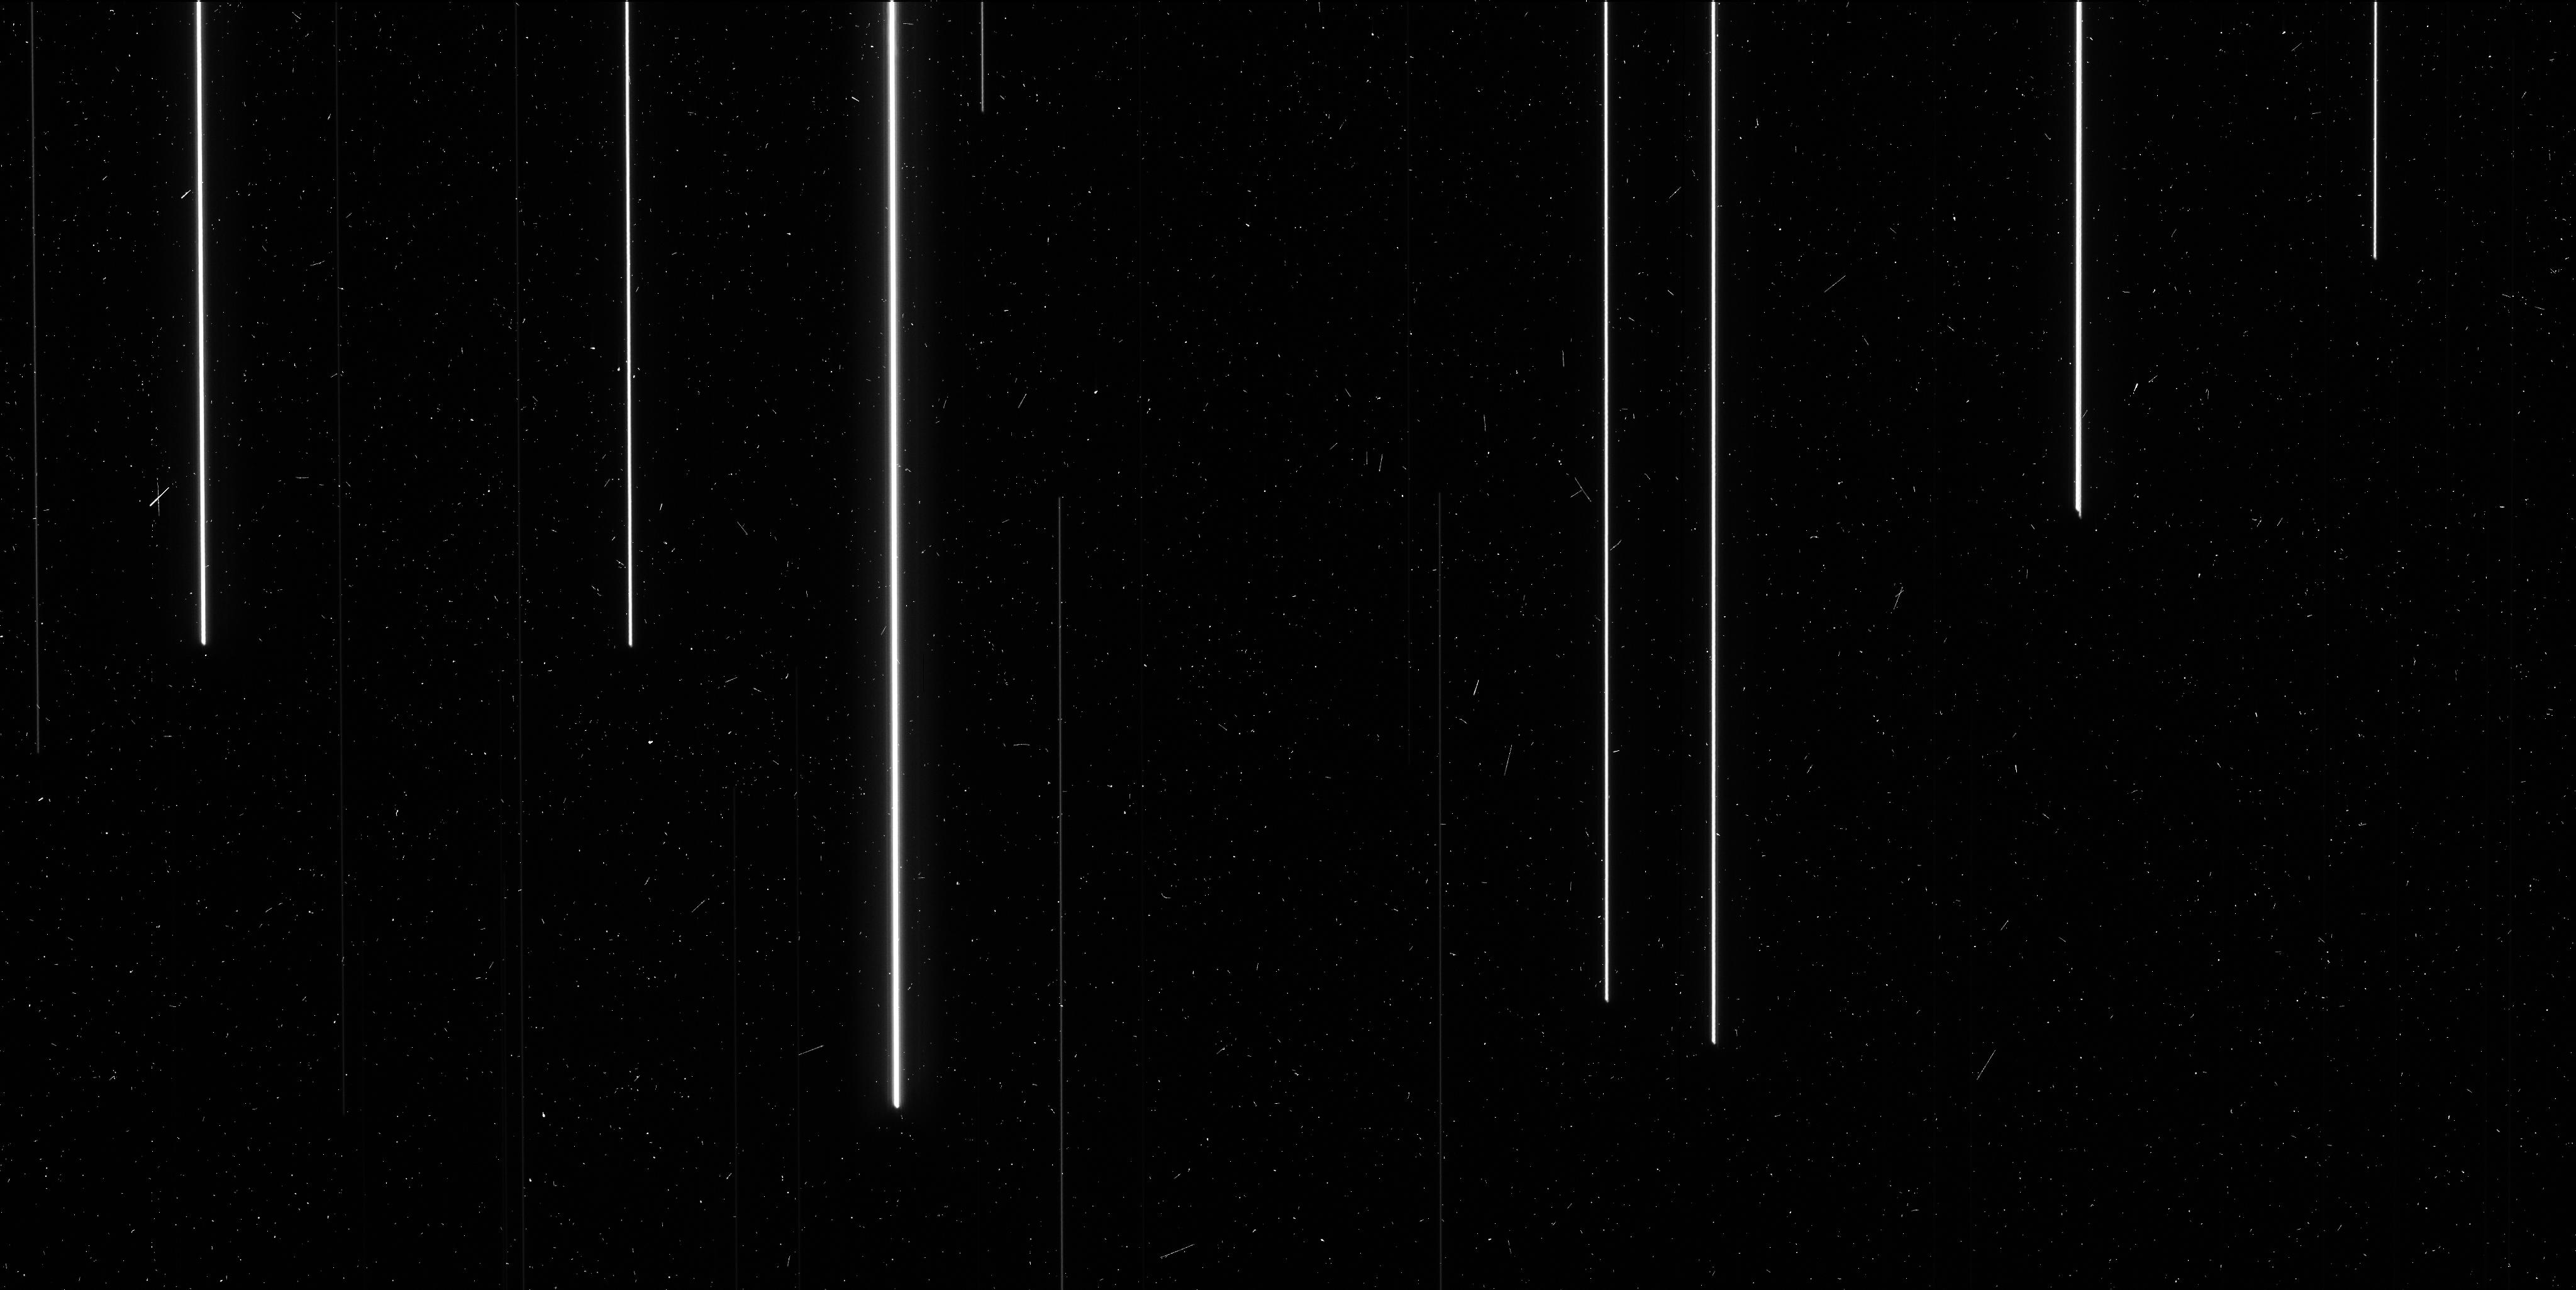
Target: M-48. Instrument: WFC3/UVIS. Filter: F621M. Exposure: 6 min. Observation ID: icmp01guq

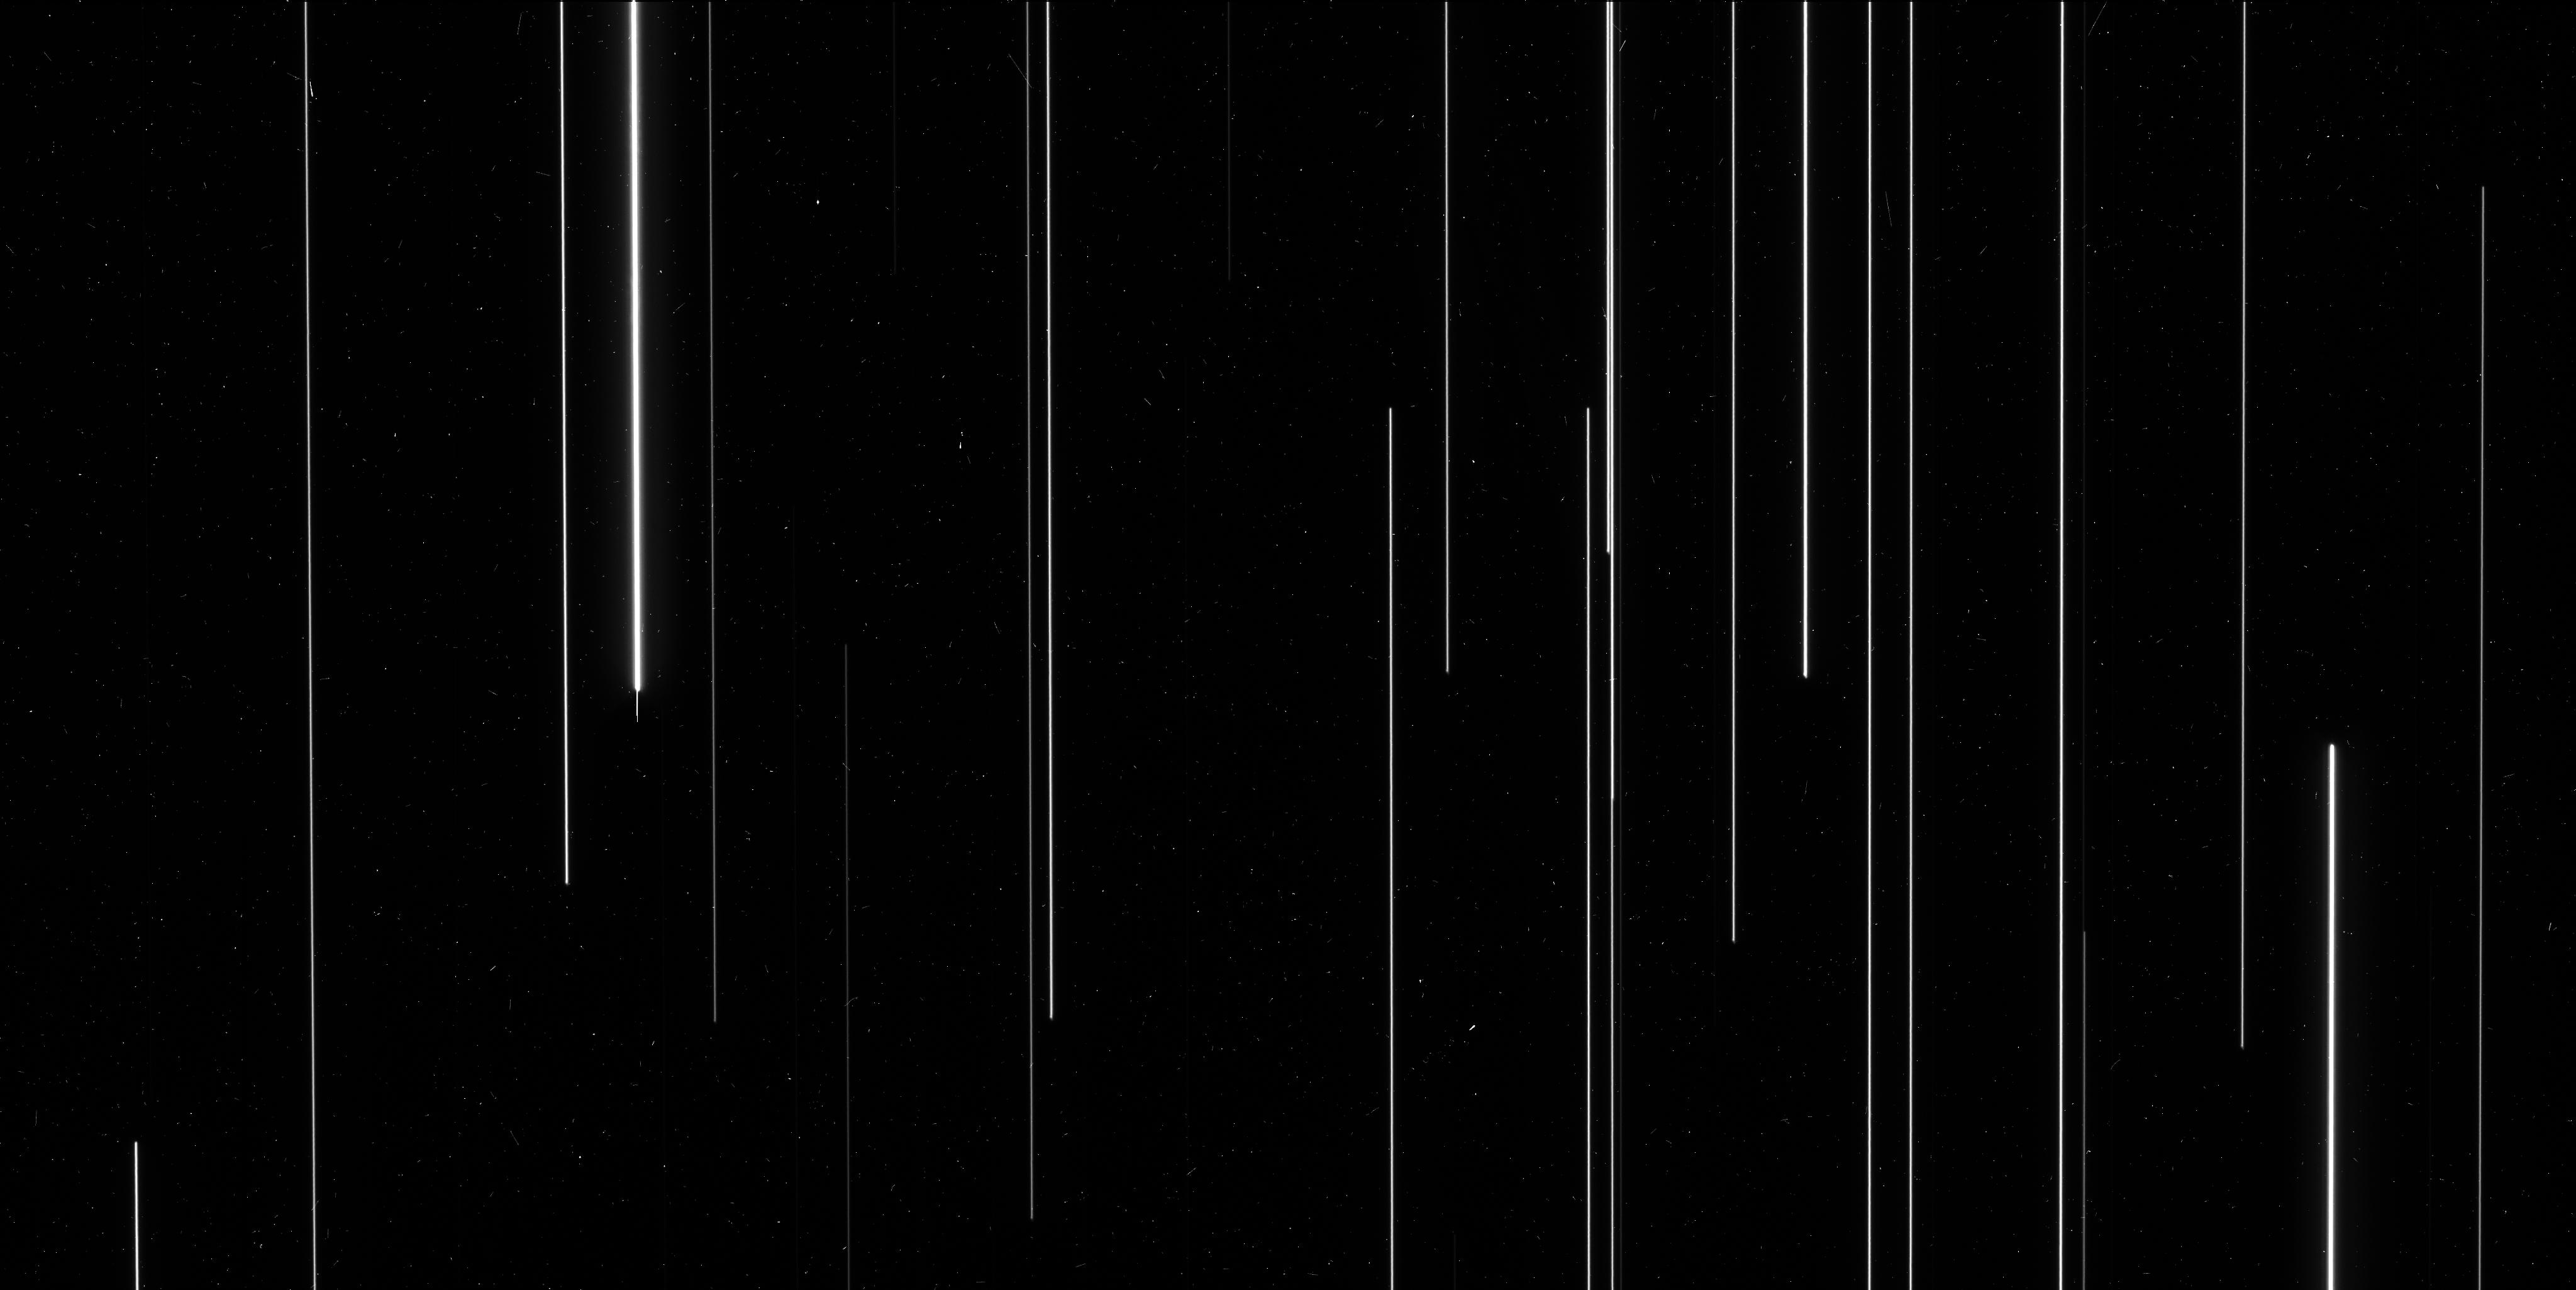
Target: M-67. Instrument: WFC3/UVIS. Filter: F606W. Exposure: 6 min. Observation ID: icmp07maq

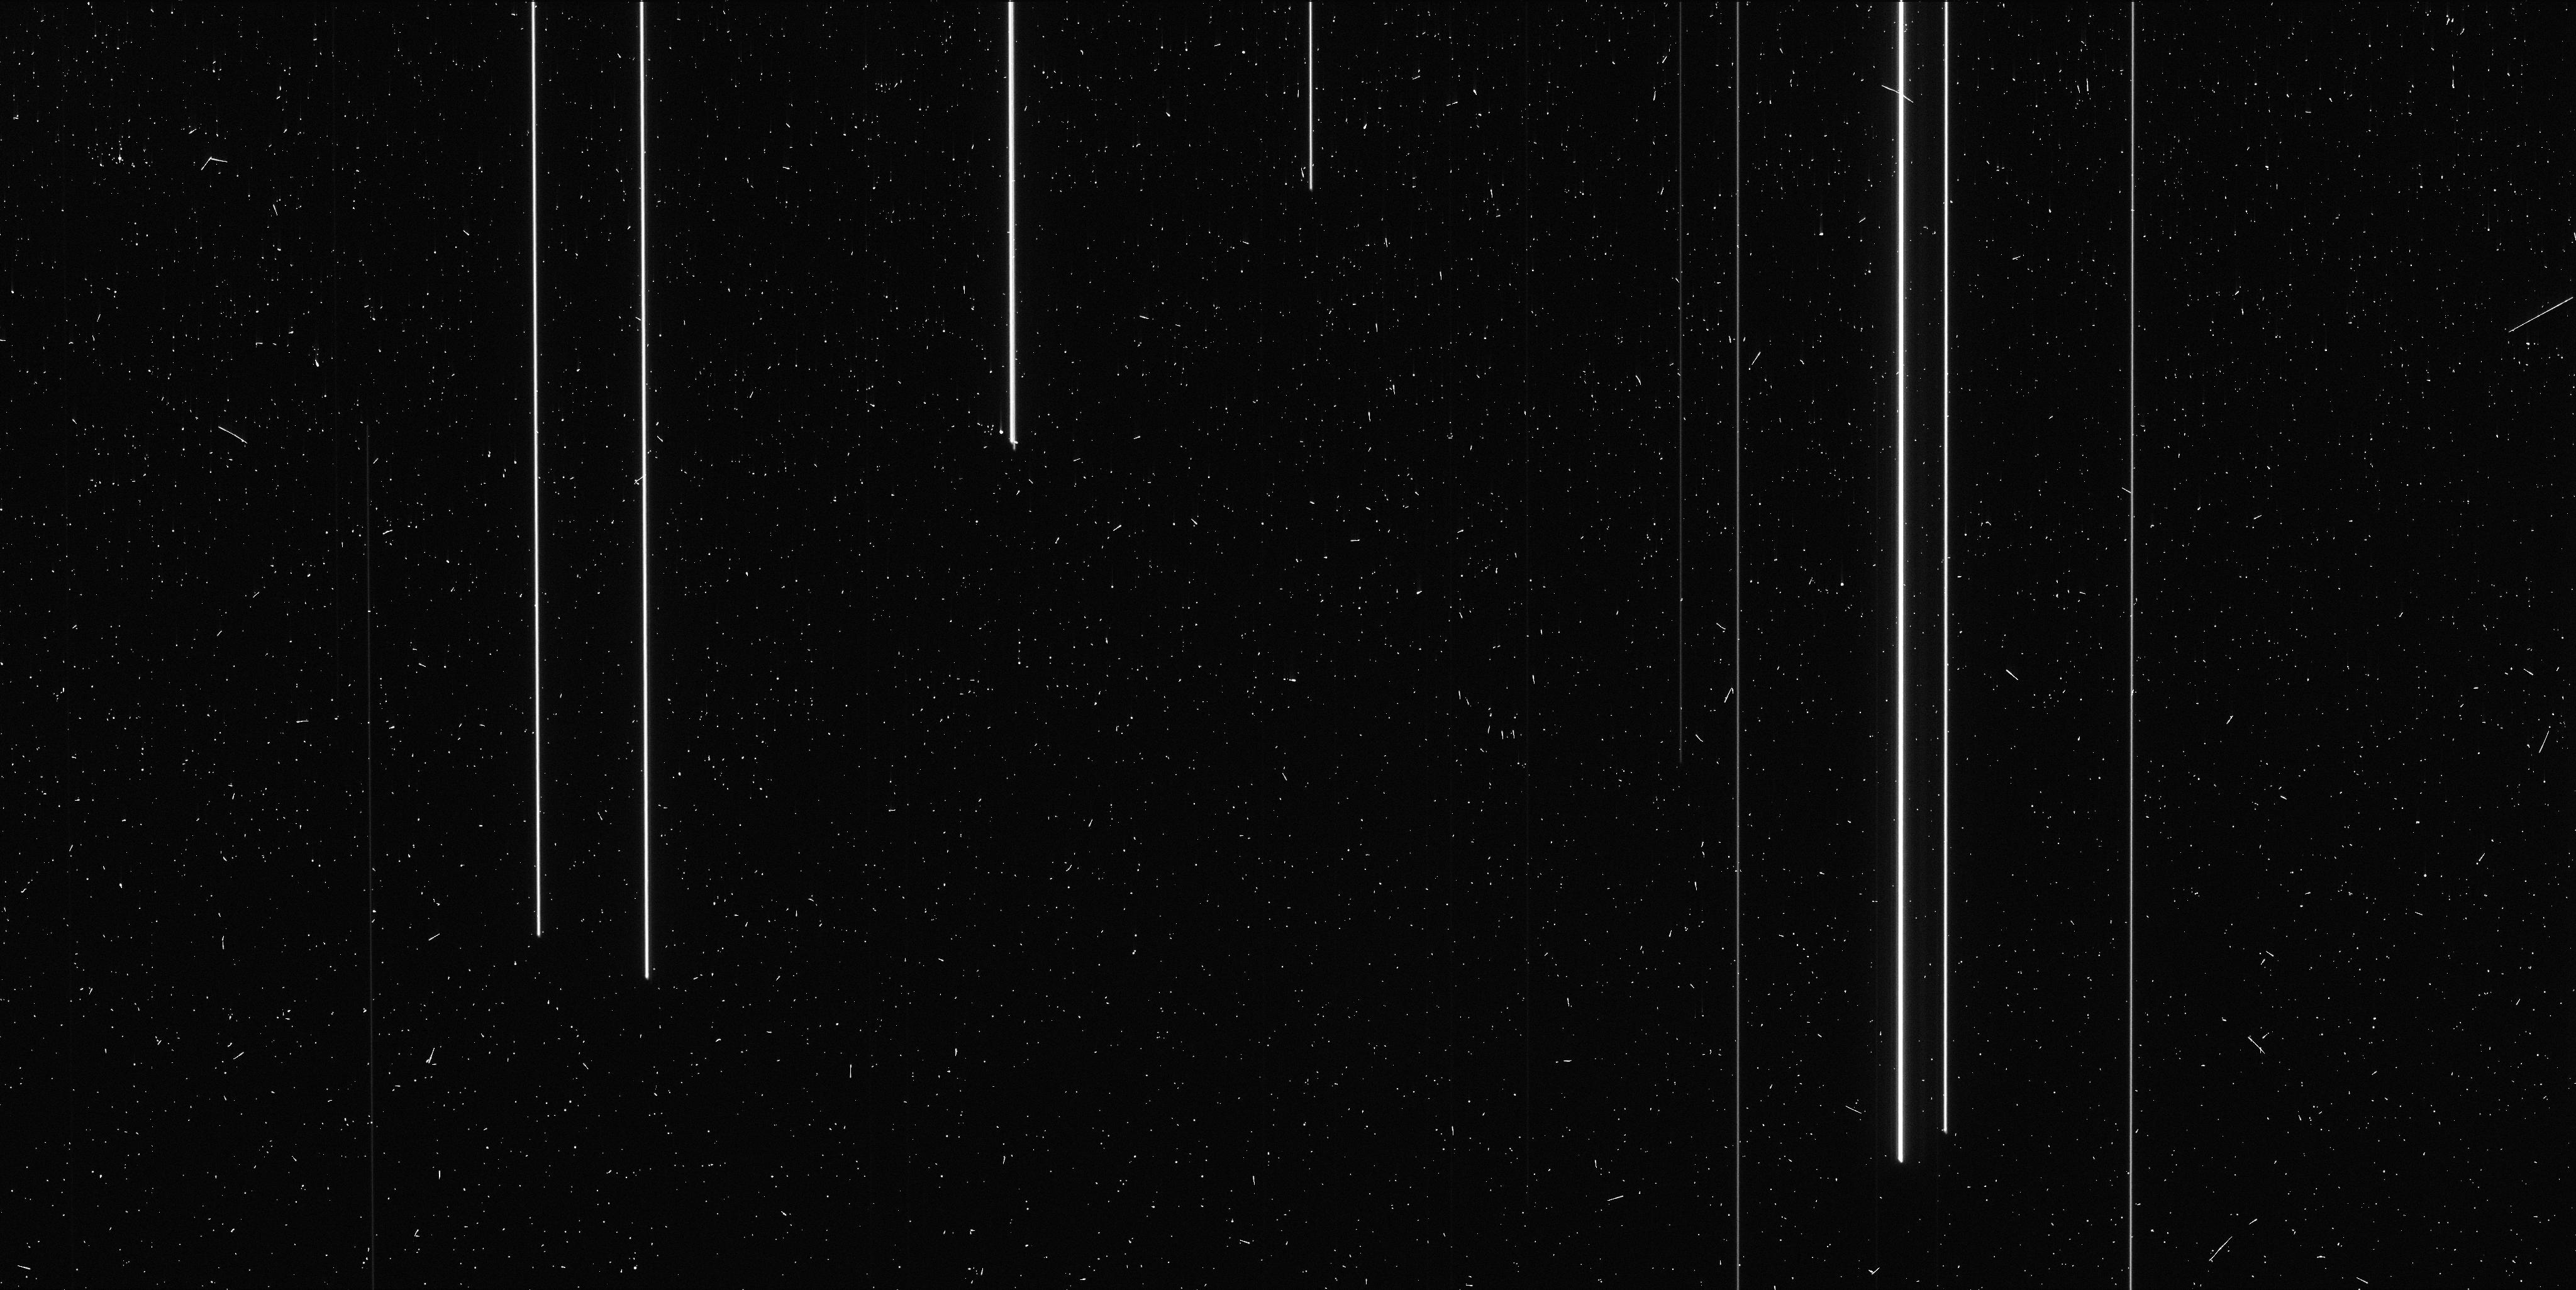
Target: M-48. Instrument: WFC3/UVIS. Filter: F673N. Exposure: 6 min. Observation ID: icmp05xtq

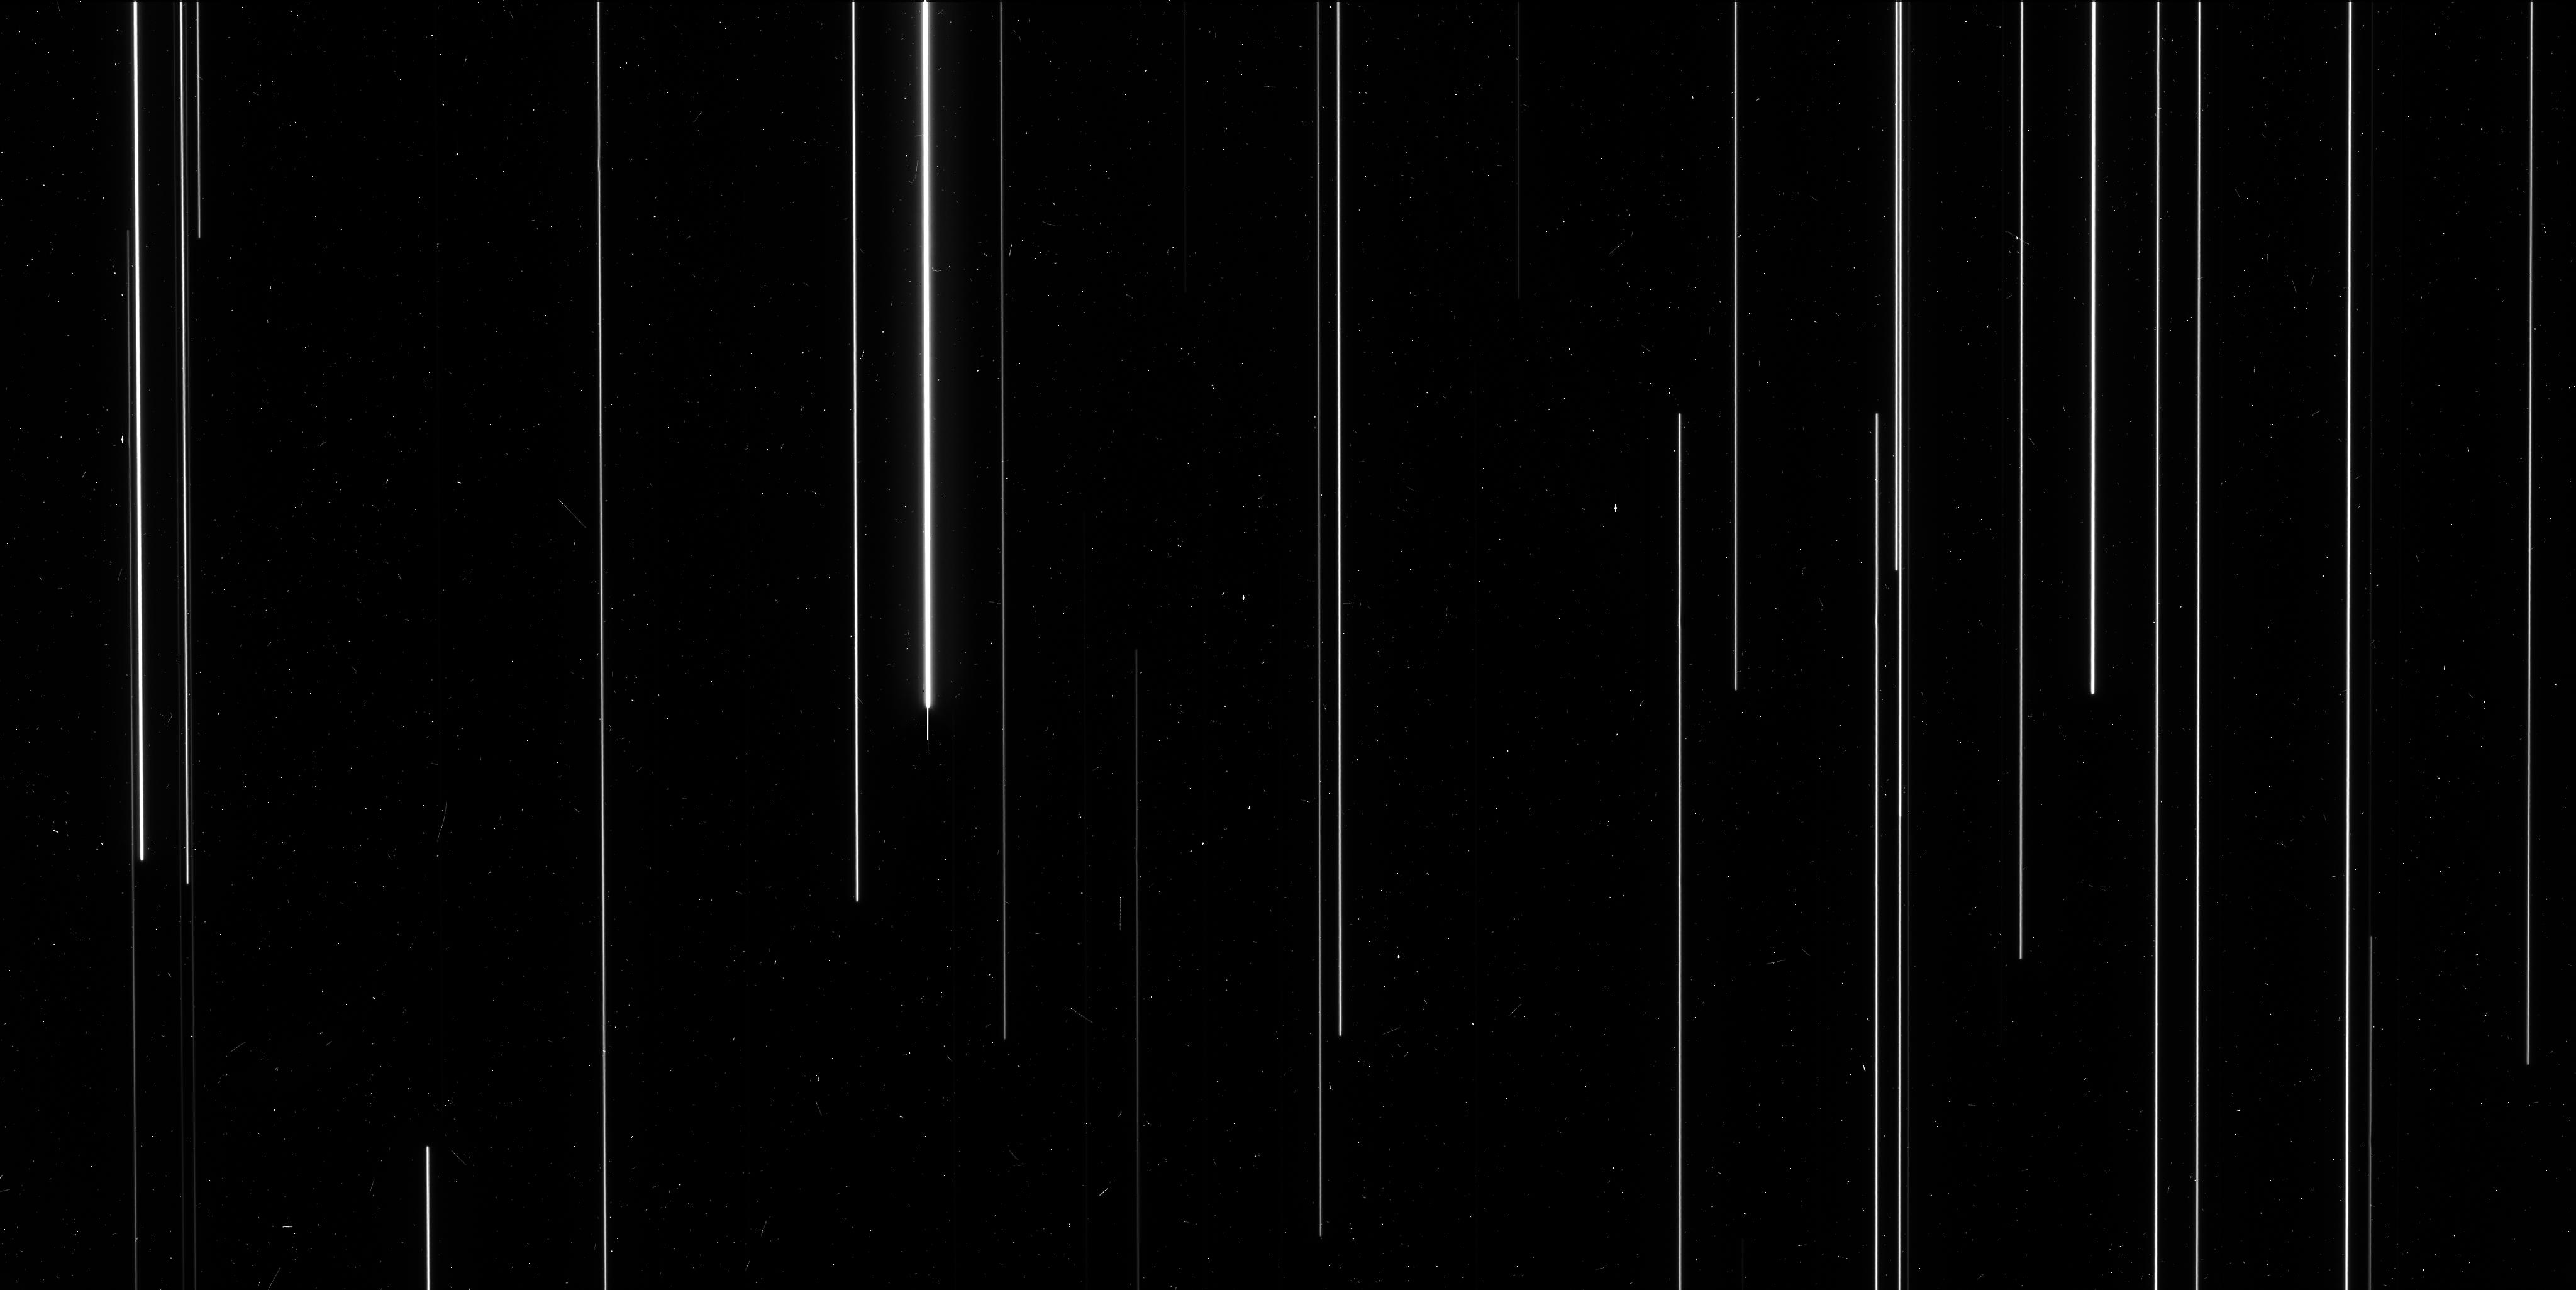
Target: M-67. Instrument: WFC3/UVIS. Filter: F606W. Exposure: 6 min. Observation ID: icmp09voq

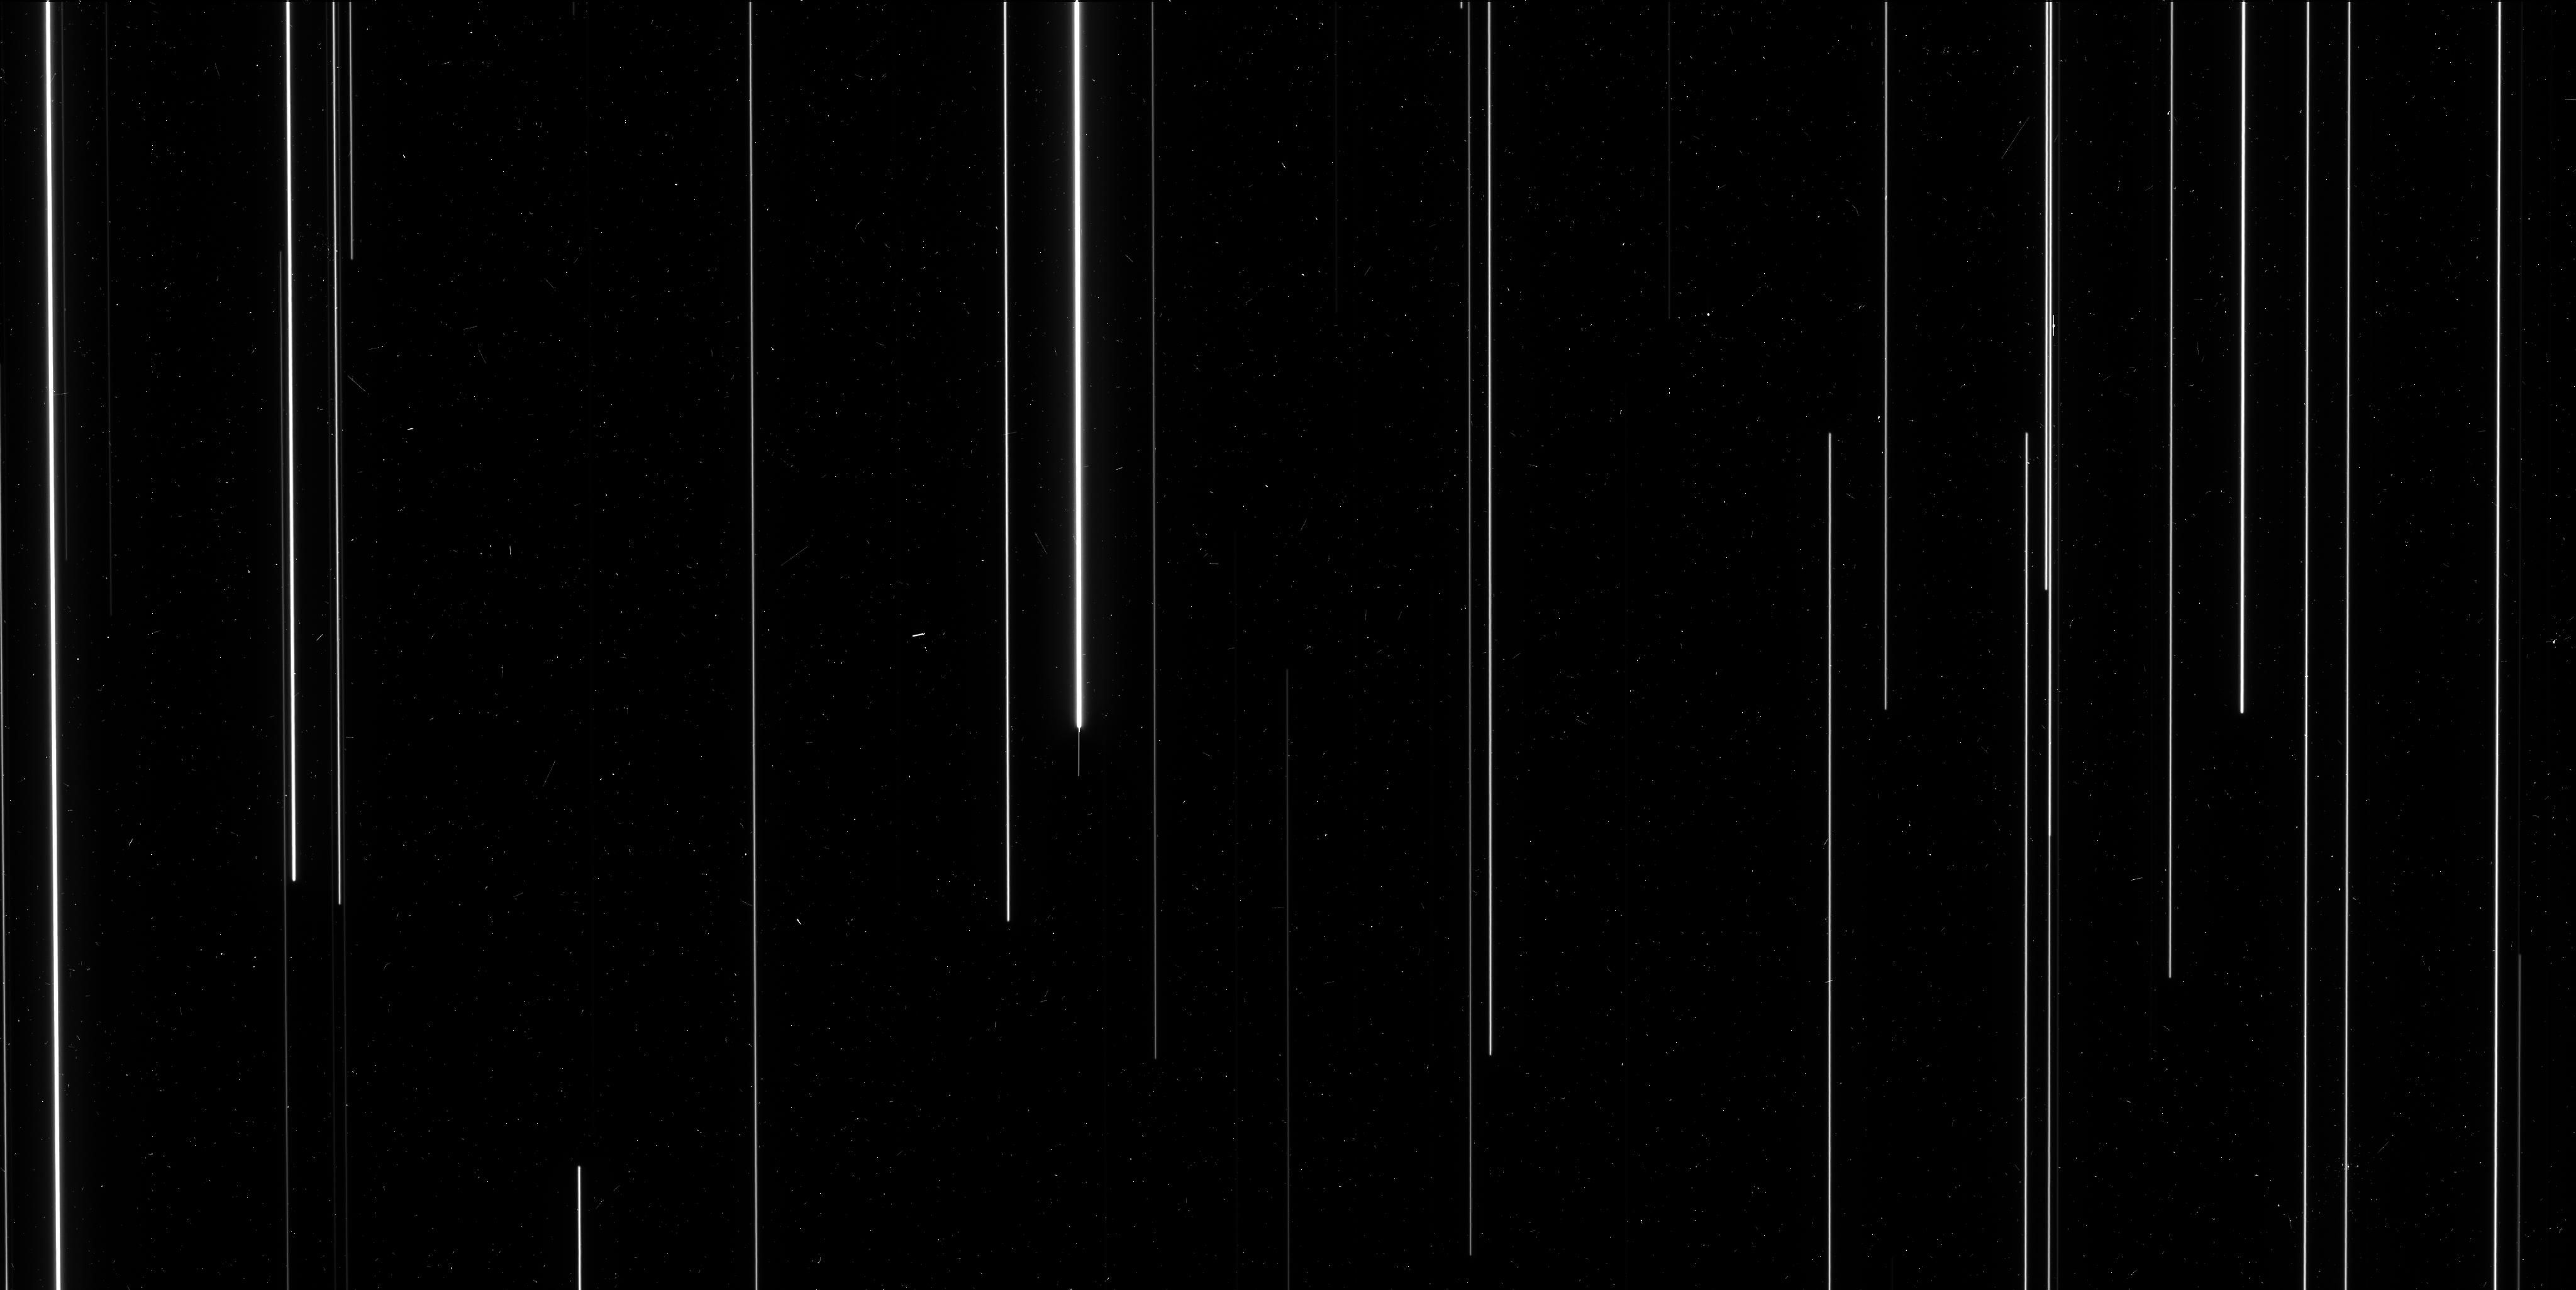
Target: M-67. Instrument: WFC3/UVIS. Filter: F606W. Exposure: 6 min. Observation ID: icmp10q8q

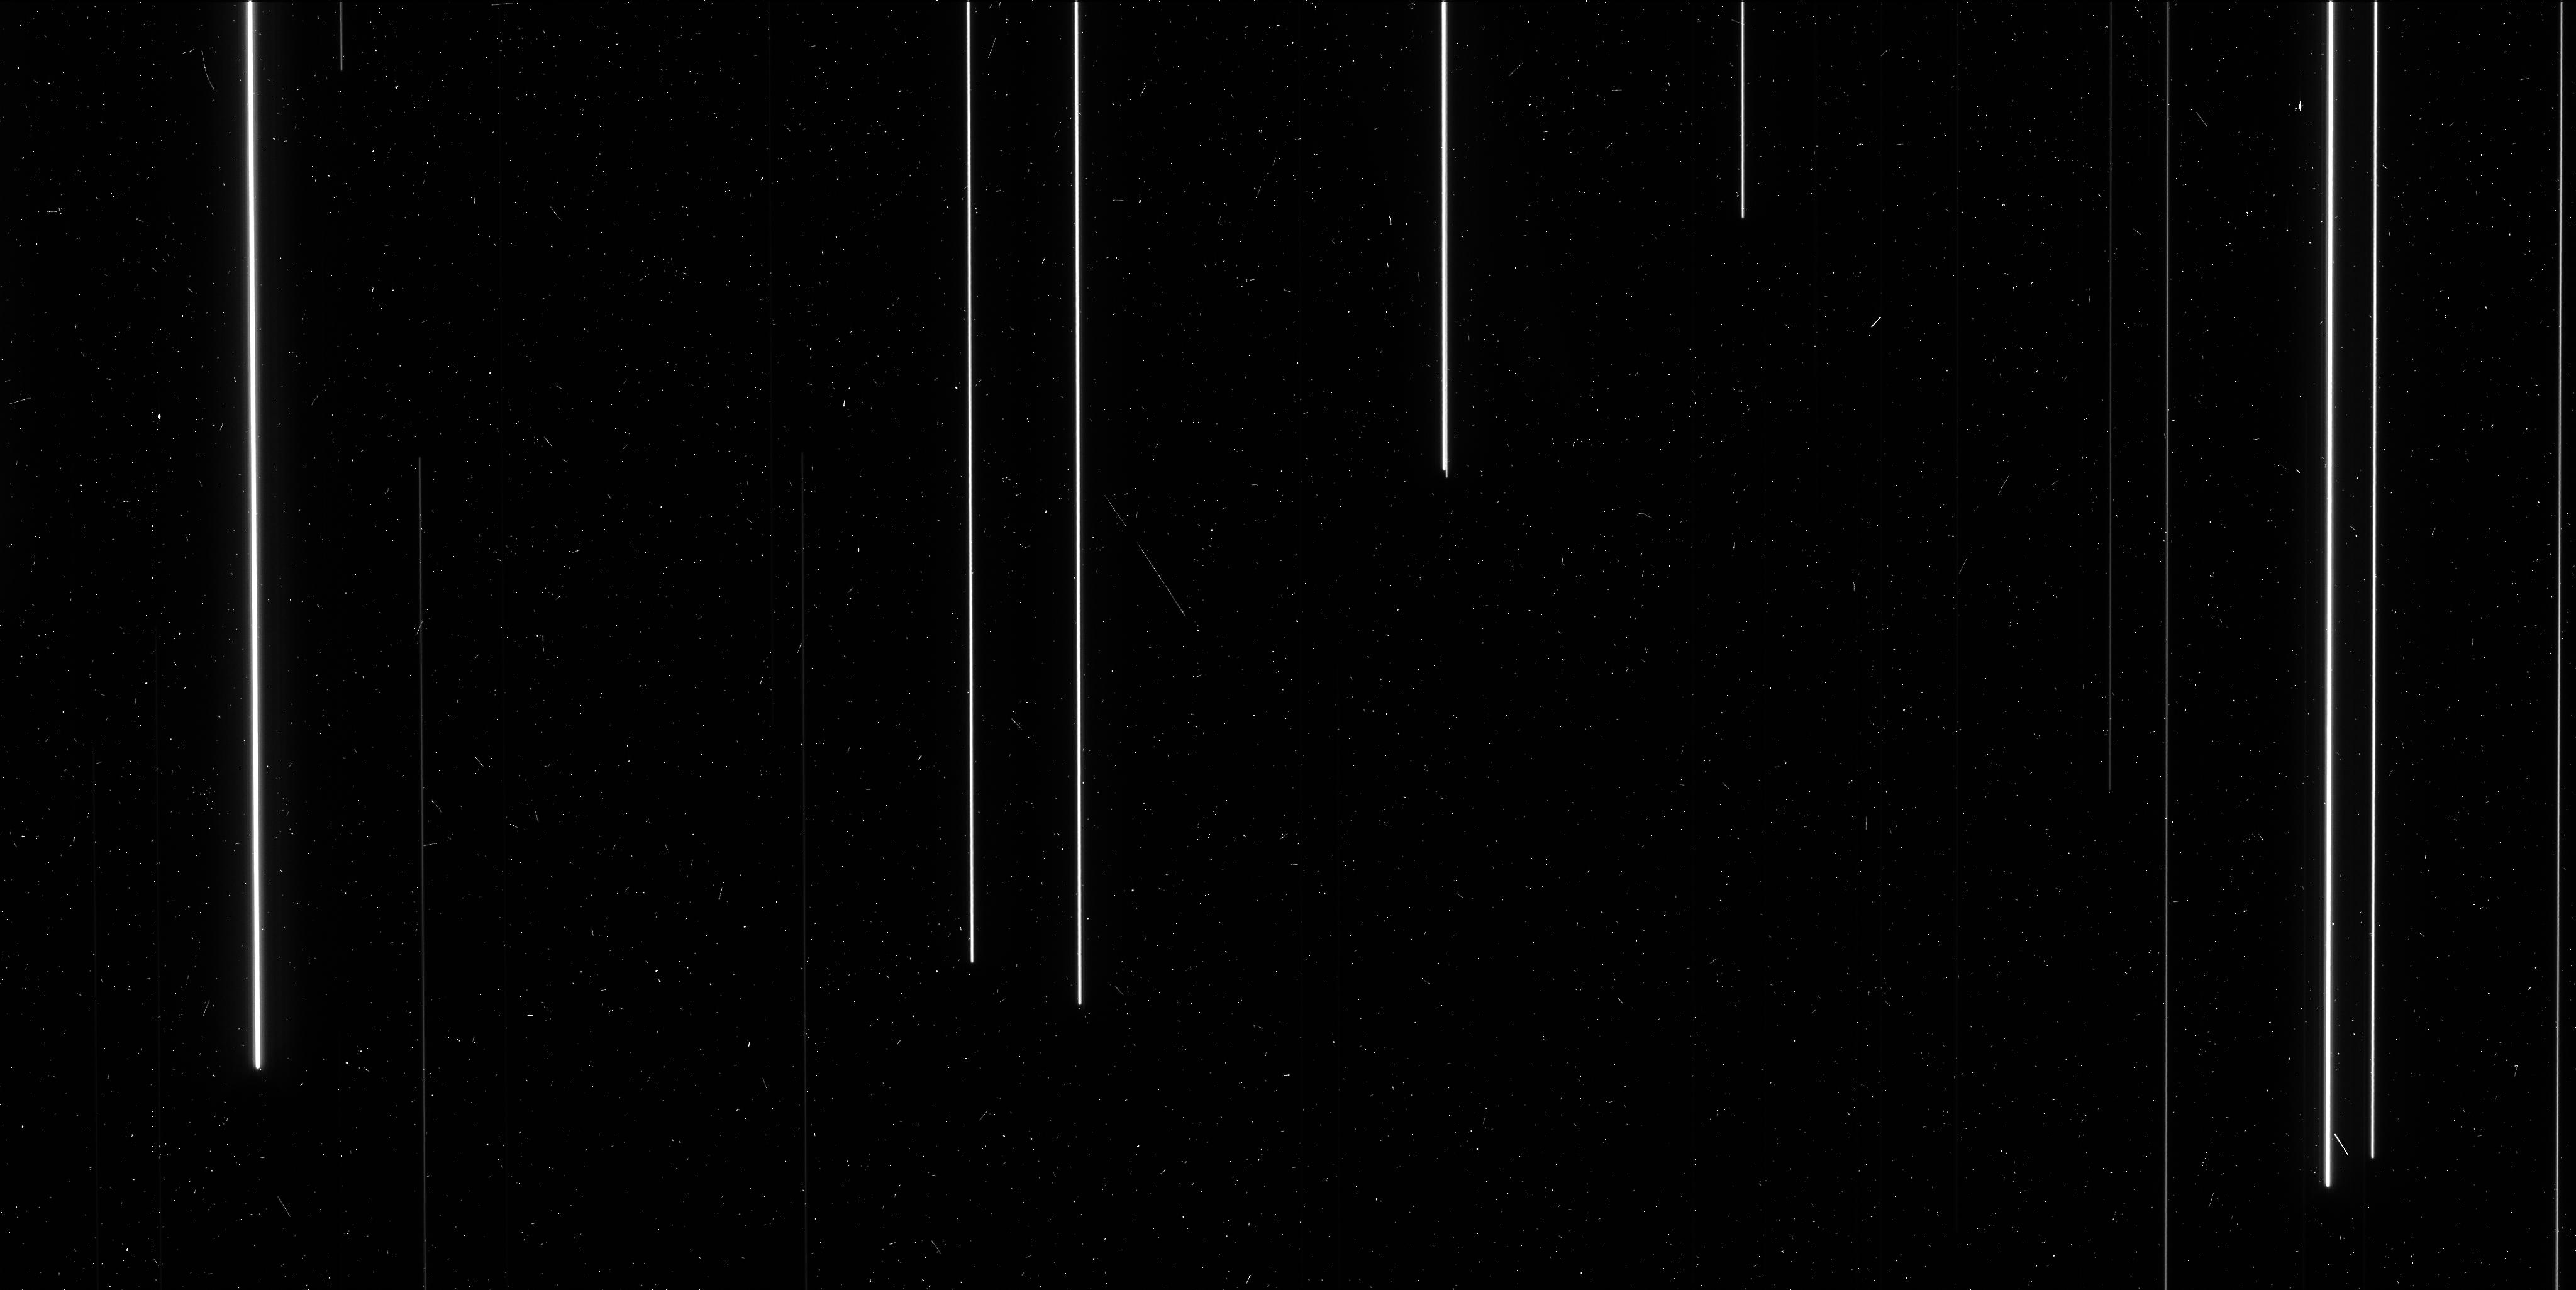
Target: M-48. Instrument: WFC3/UVIS. Filter: F621M. Exposure: 6 min. Observation ID: icmp03hhq

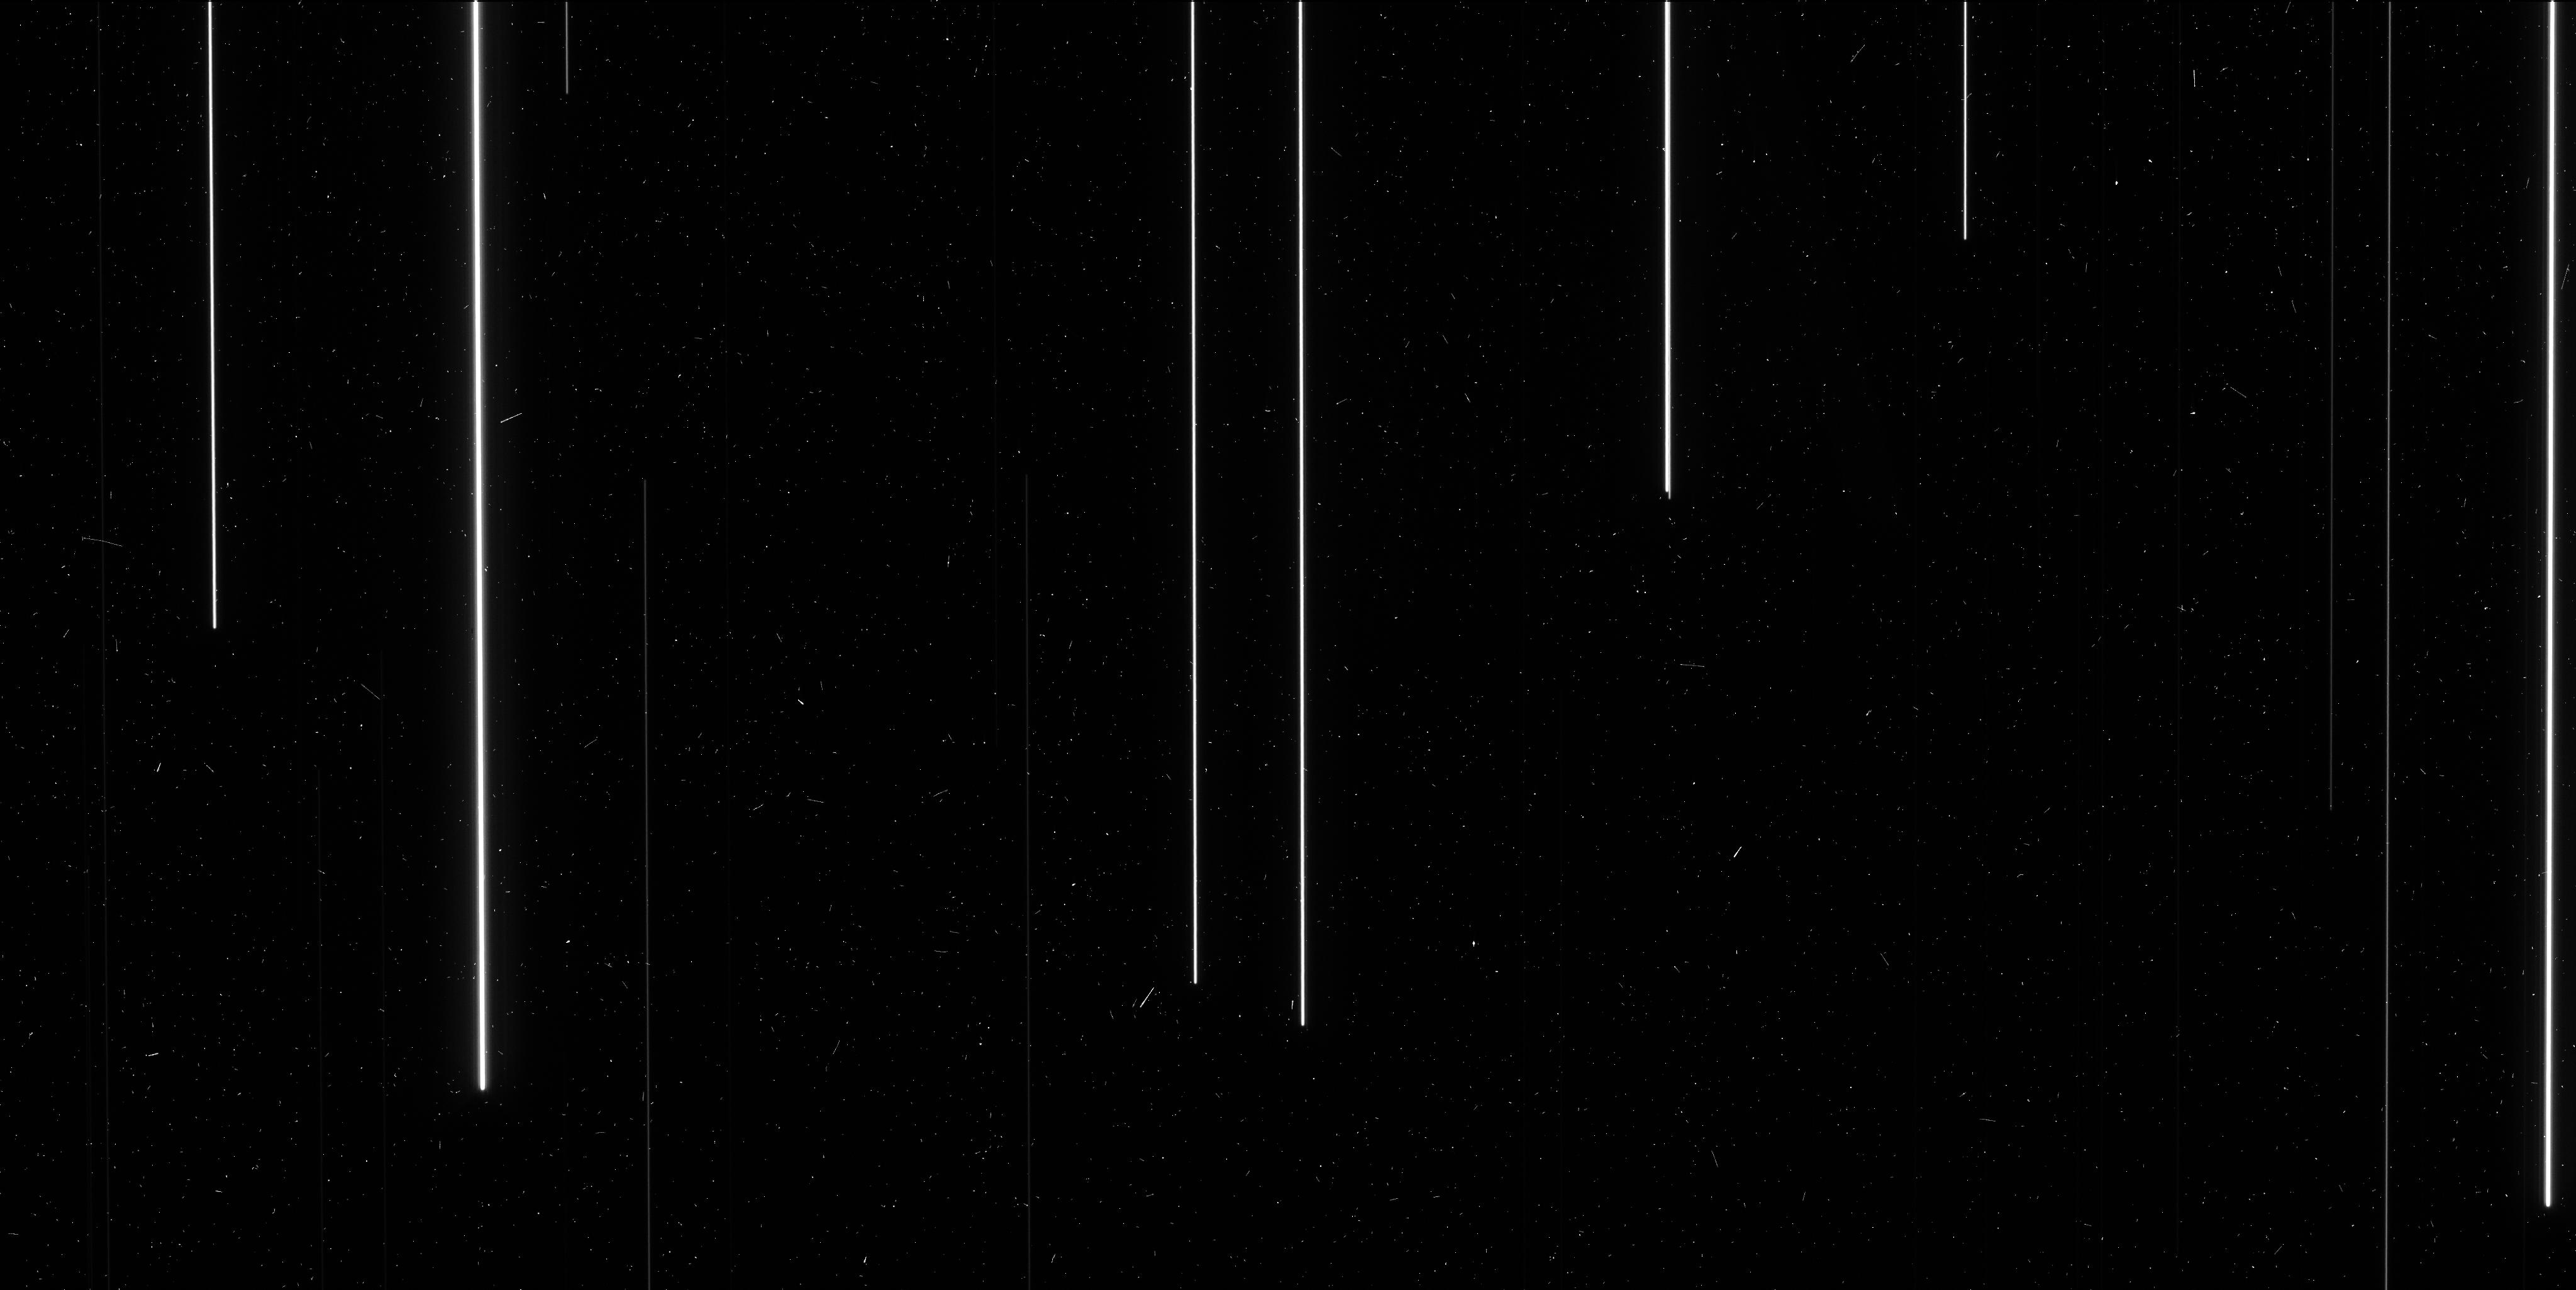
Target: M-48. Instrument: WFC3/UVIS. Filter: F621M. Exposure: 6 min. Observation ID: icmp02ojq

High-Precision Calibration of the WFC3/UVIS Geometric Distortion (PI: Riess, Adam)

The geometric distortion solution for WFC3/UVIS is known in most filters to better than 0.01 pixels from the analysis of pointed data. Astrometric data taken with spatial scans suggest that residuals from this solution have typical magitudes of 0.003-0.005 pixels, and correlate on scales of 50-100 pixels. These deviations also appear to be stable in time, and therefore can be calibrated using apropriate data. This proposal aims at improving the calibration of local deviations from astrometric solution via spatial scans. The observations target two regions with high density of bright stars at several different large-scale dithers to obtain a dense coverage of high S/N trails over the majority of the detector. The data will be used to obtain a static correction to the distortion solution that can be used to improve the geometric distortion solution. The open clusters M 67 and M 48 have been selected to provide the highest density of stars of the right brightness for F606W (M 67) and F621M and F673N (M 48); these are the recommended filters for optimal extraction of astrometric information, depending on the brightness of the target.